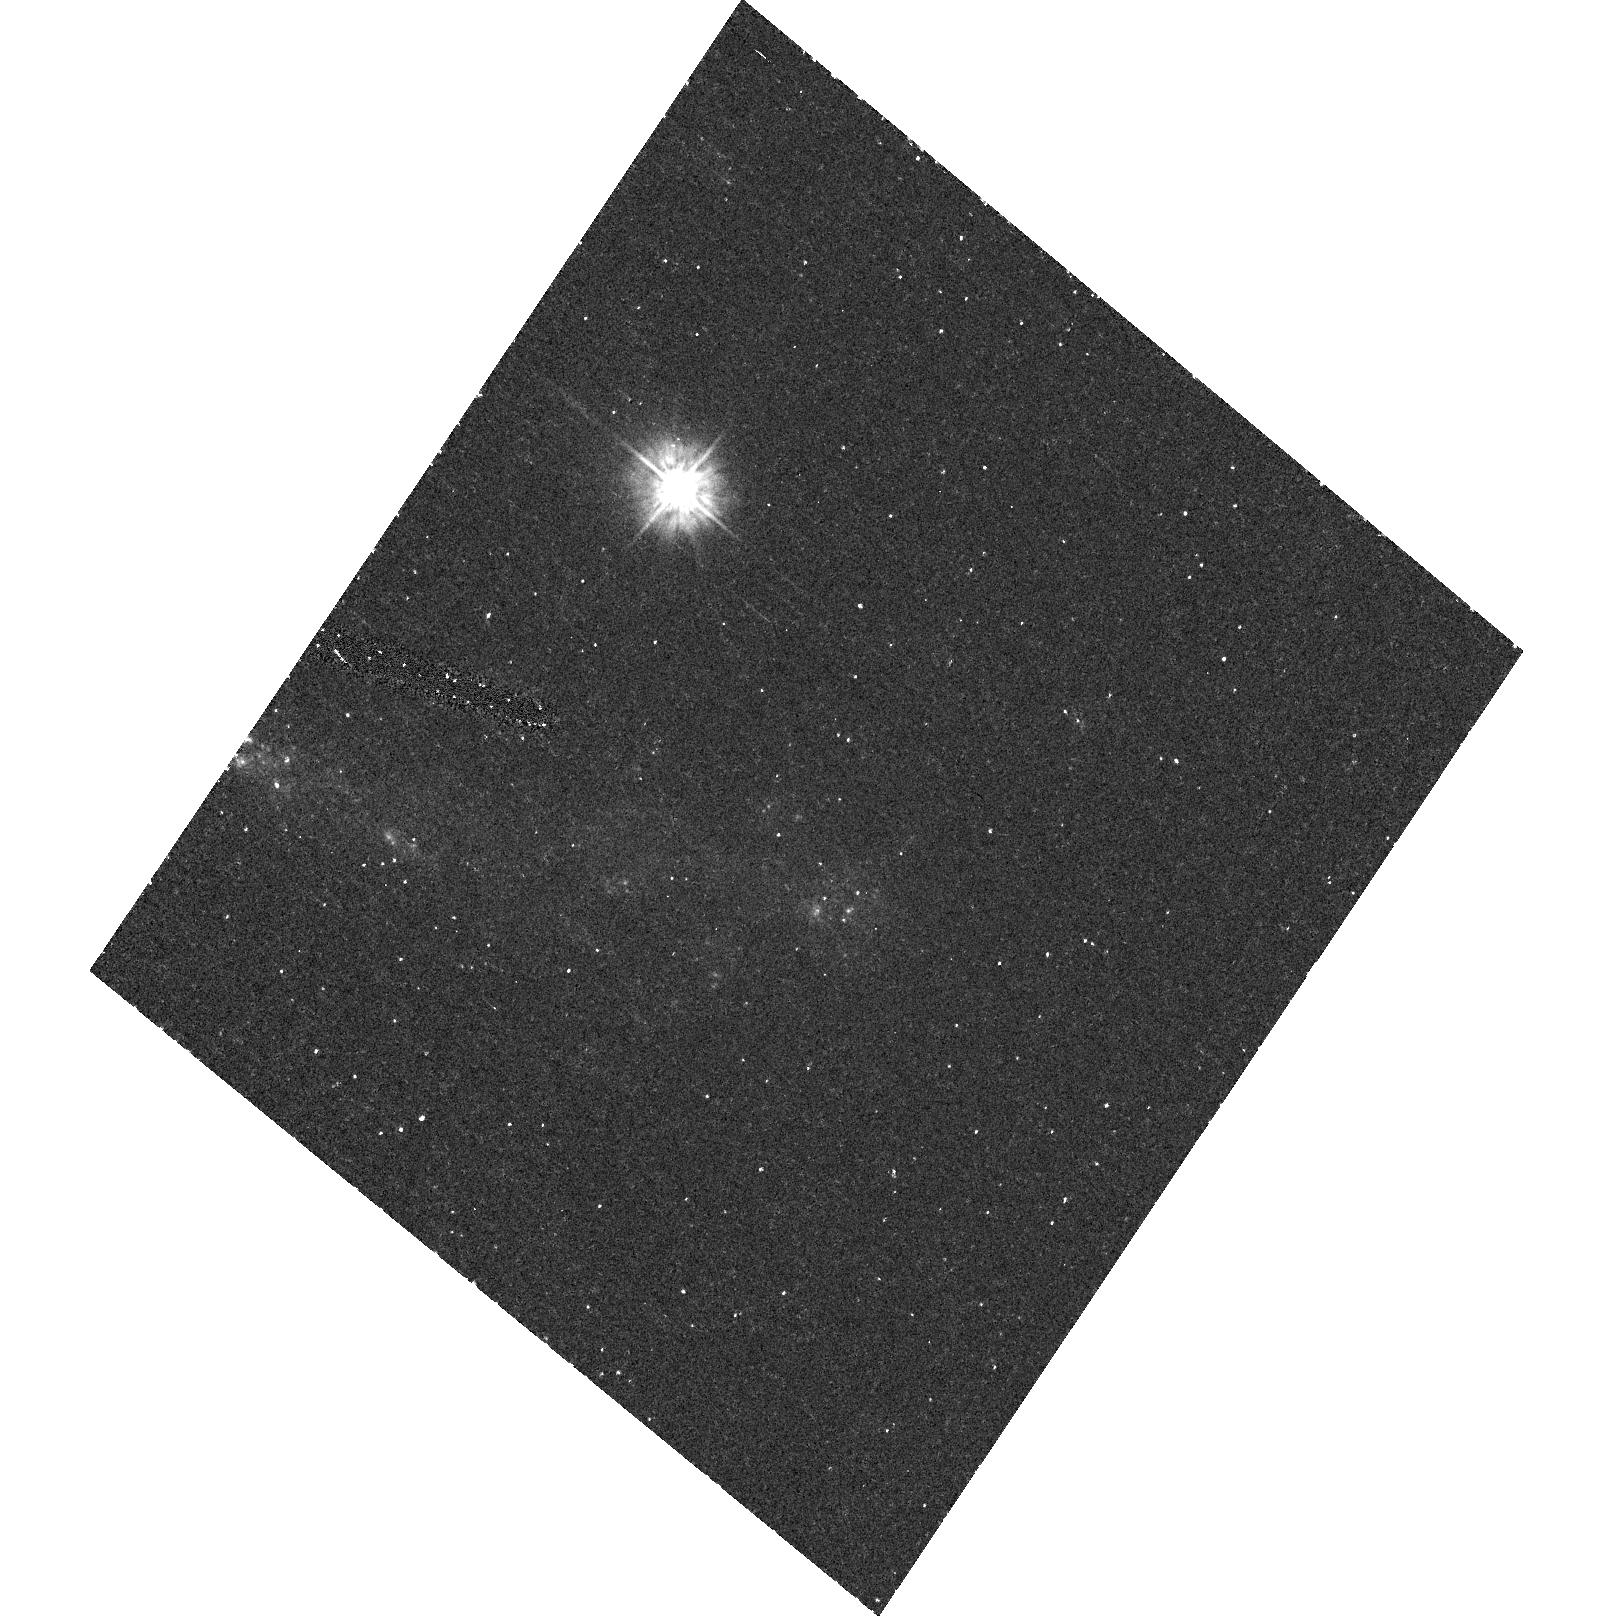
Target: field at RA 350.379°, Dec 8.939°
Instrument: ACS/HRC
Filter: F250W
Exposure: 26 min
Observation ID: hst_9830_02_acs_hrc_f250w_j8qi02

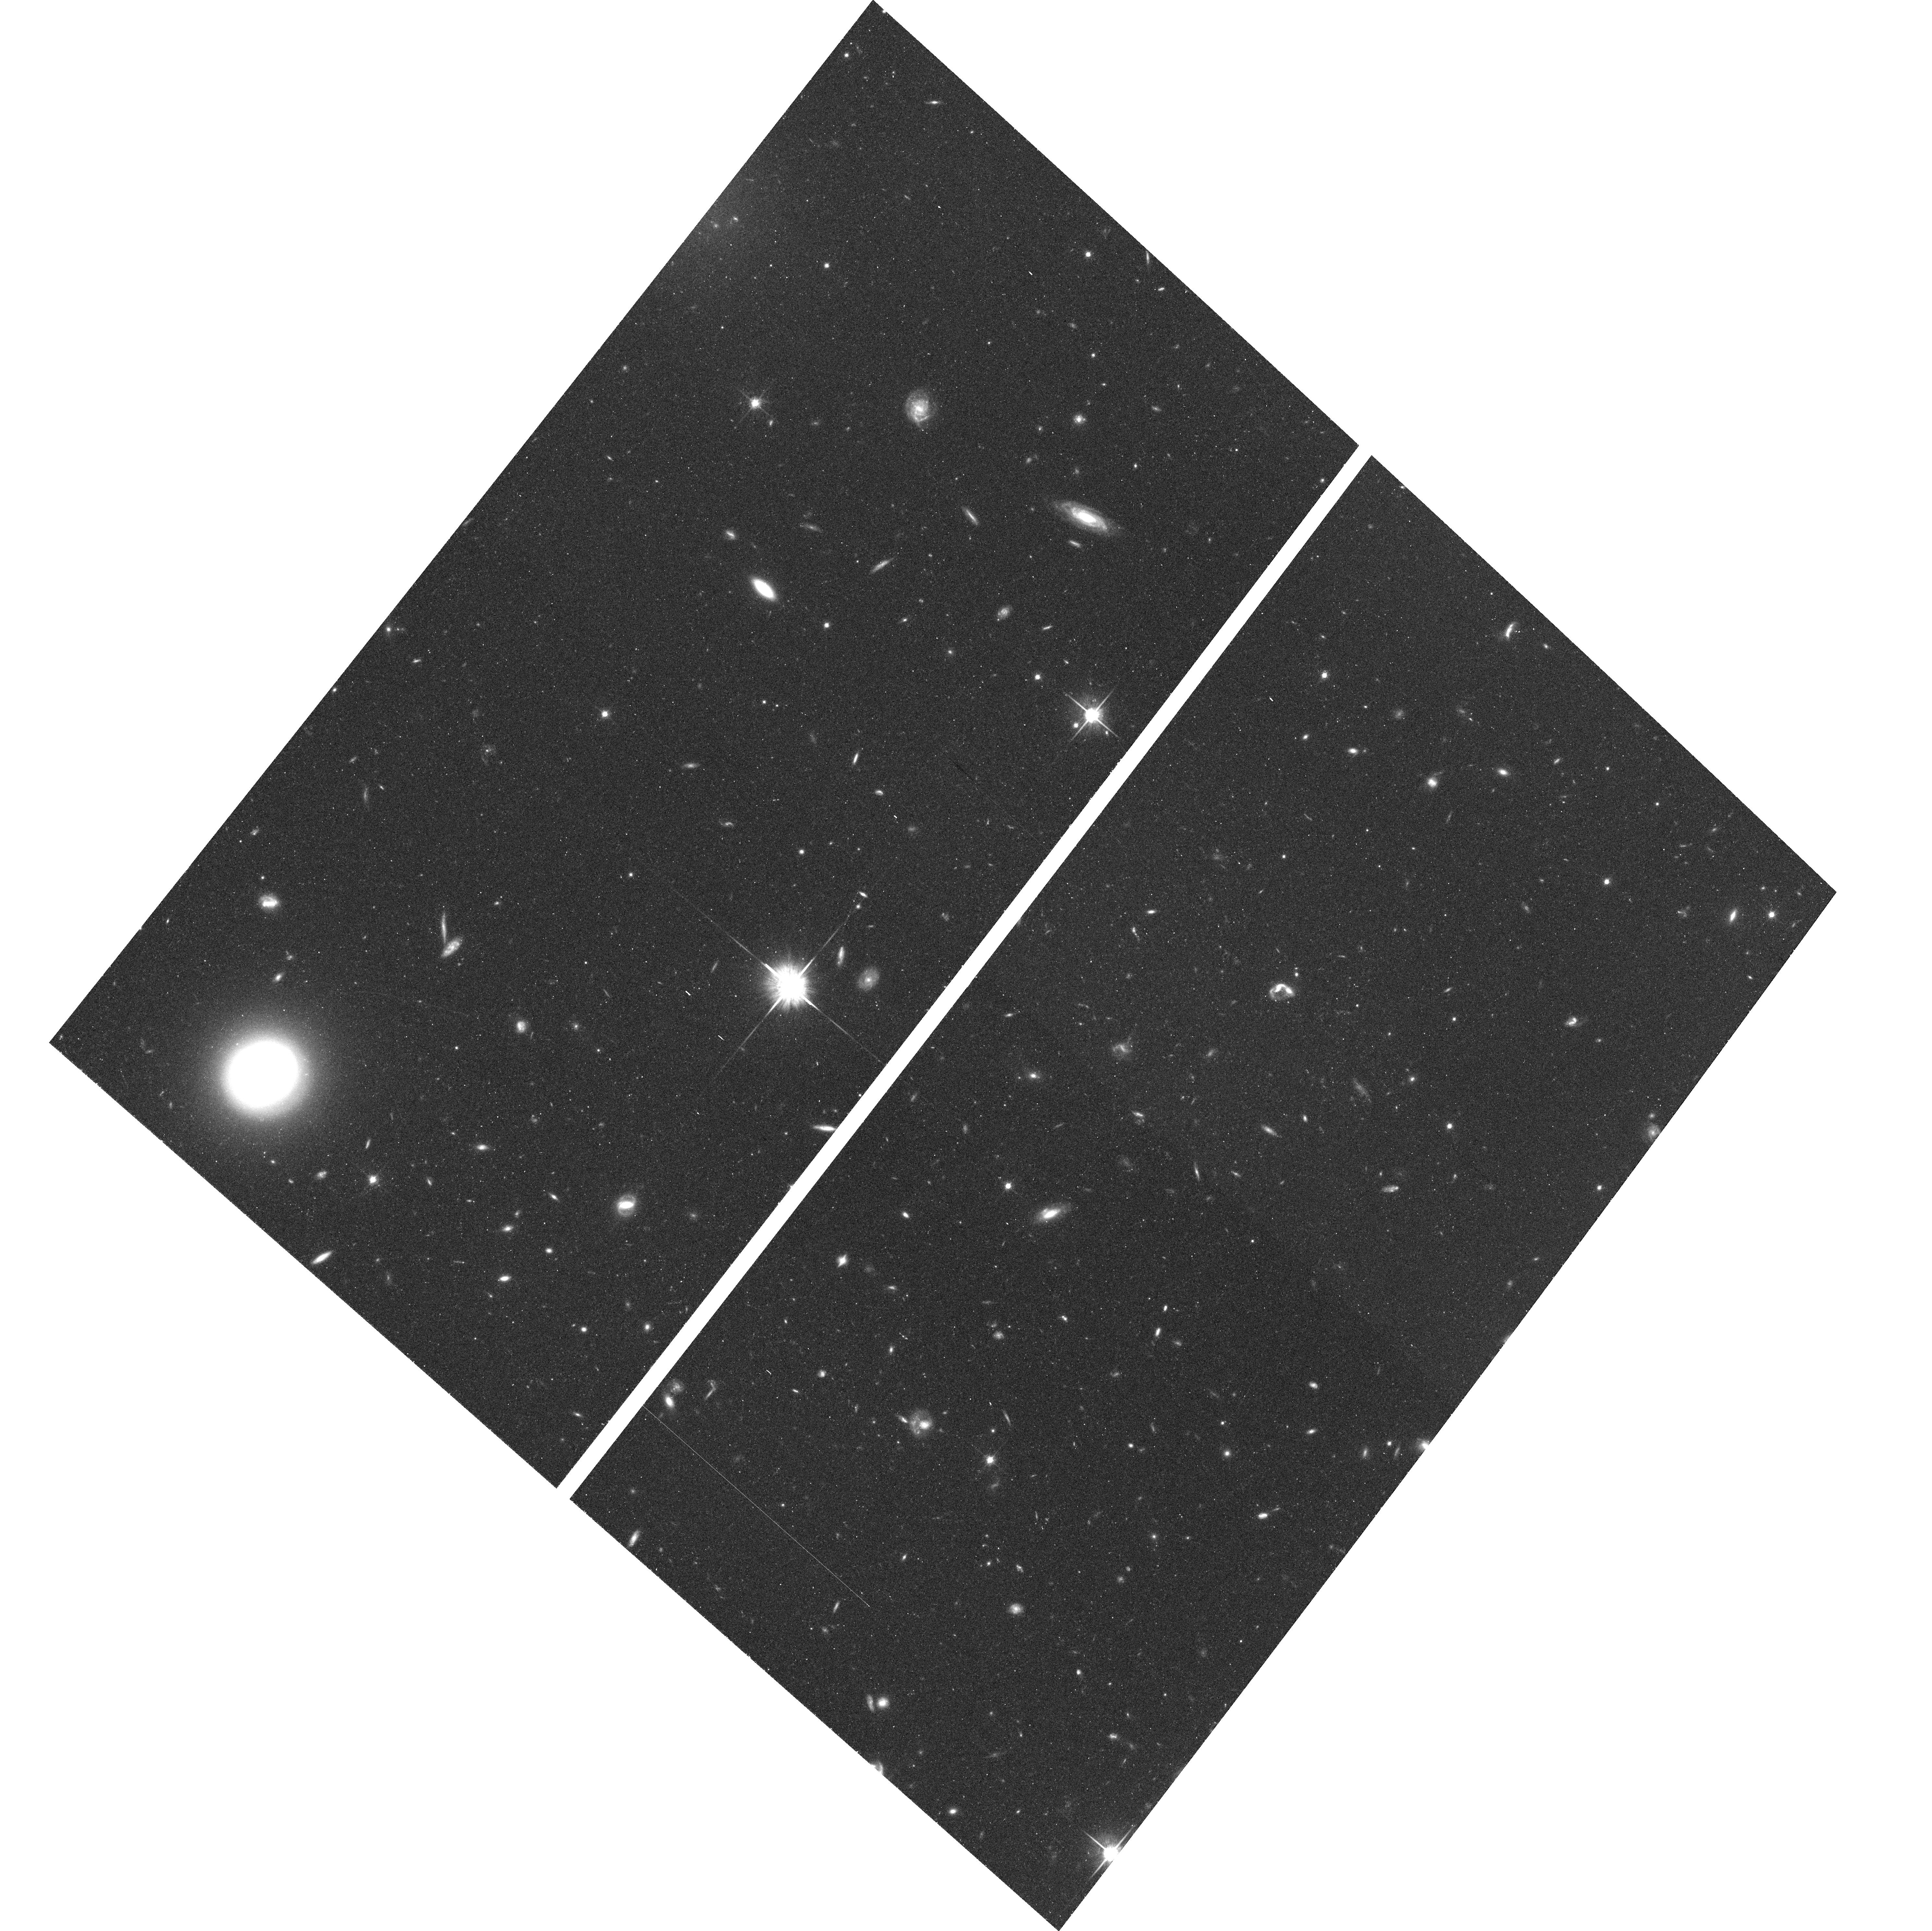
Target: P6-6
Instrument: ACS/WFC
Filter: F814W
Exposure: 30 min
Observation ID: hst_9830_02_acs_wfc_f814w_j8qi02

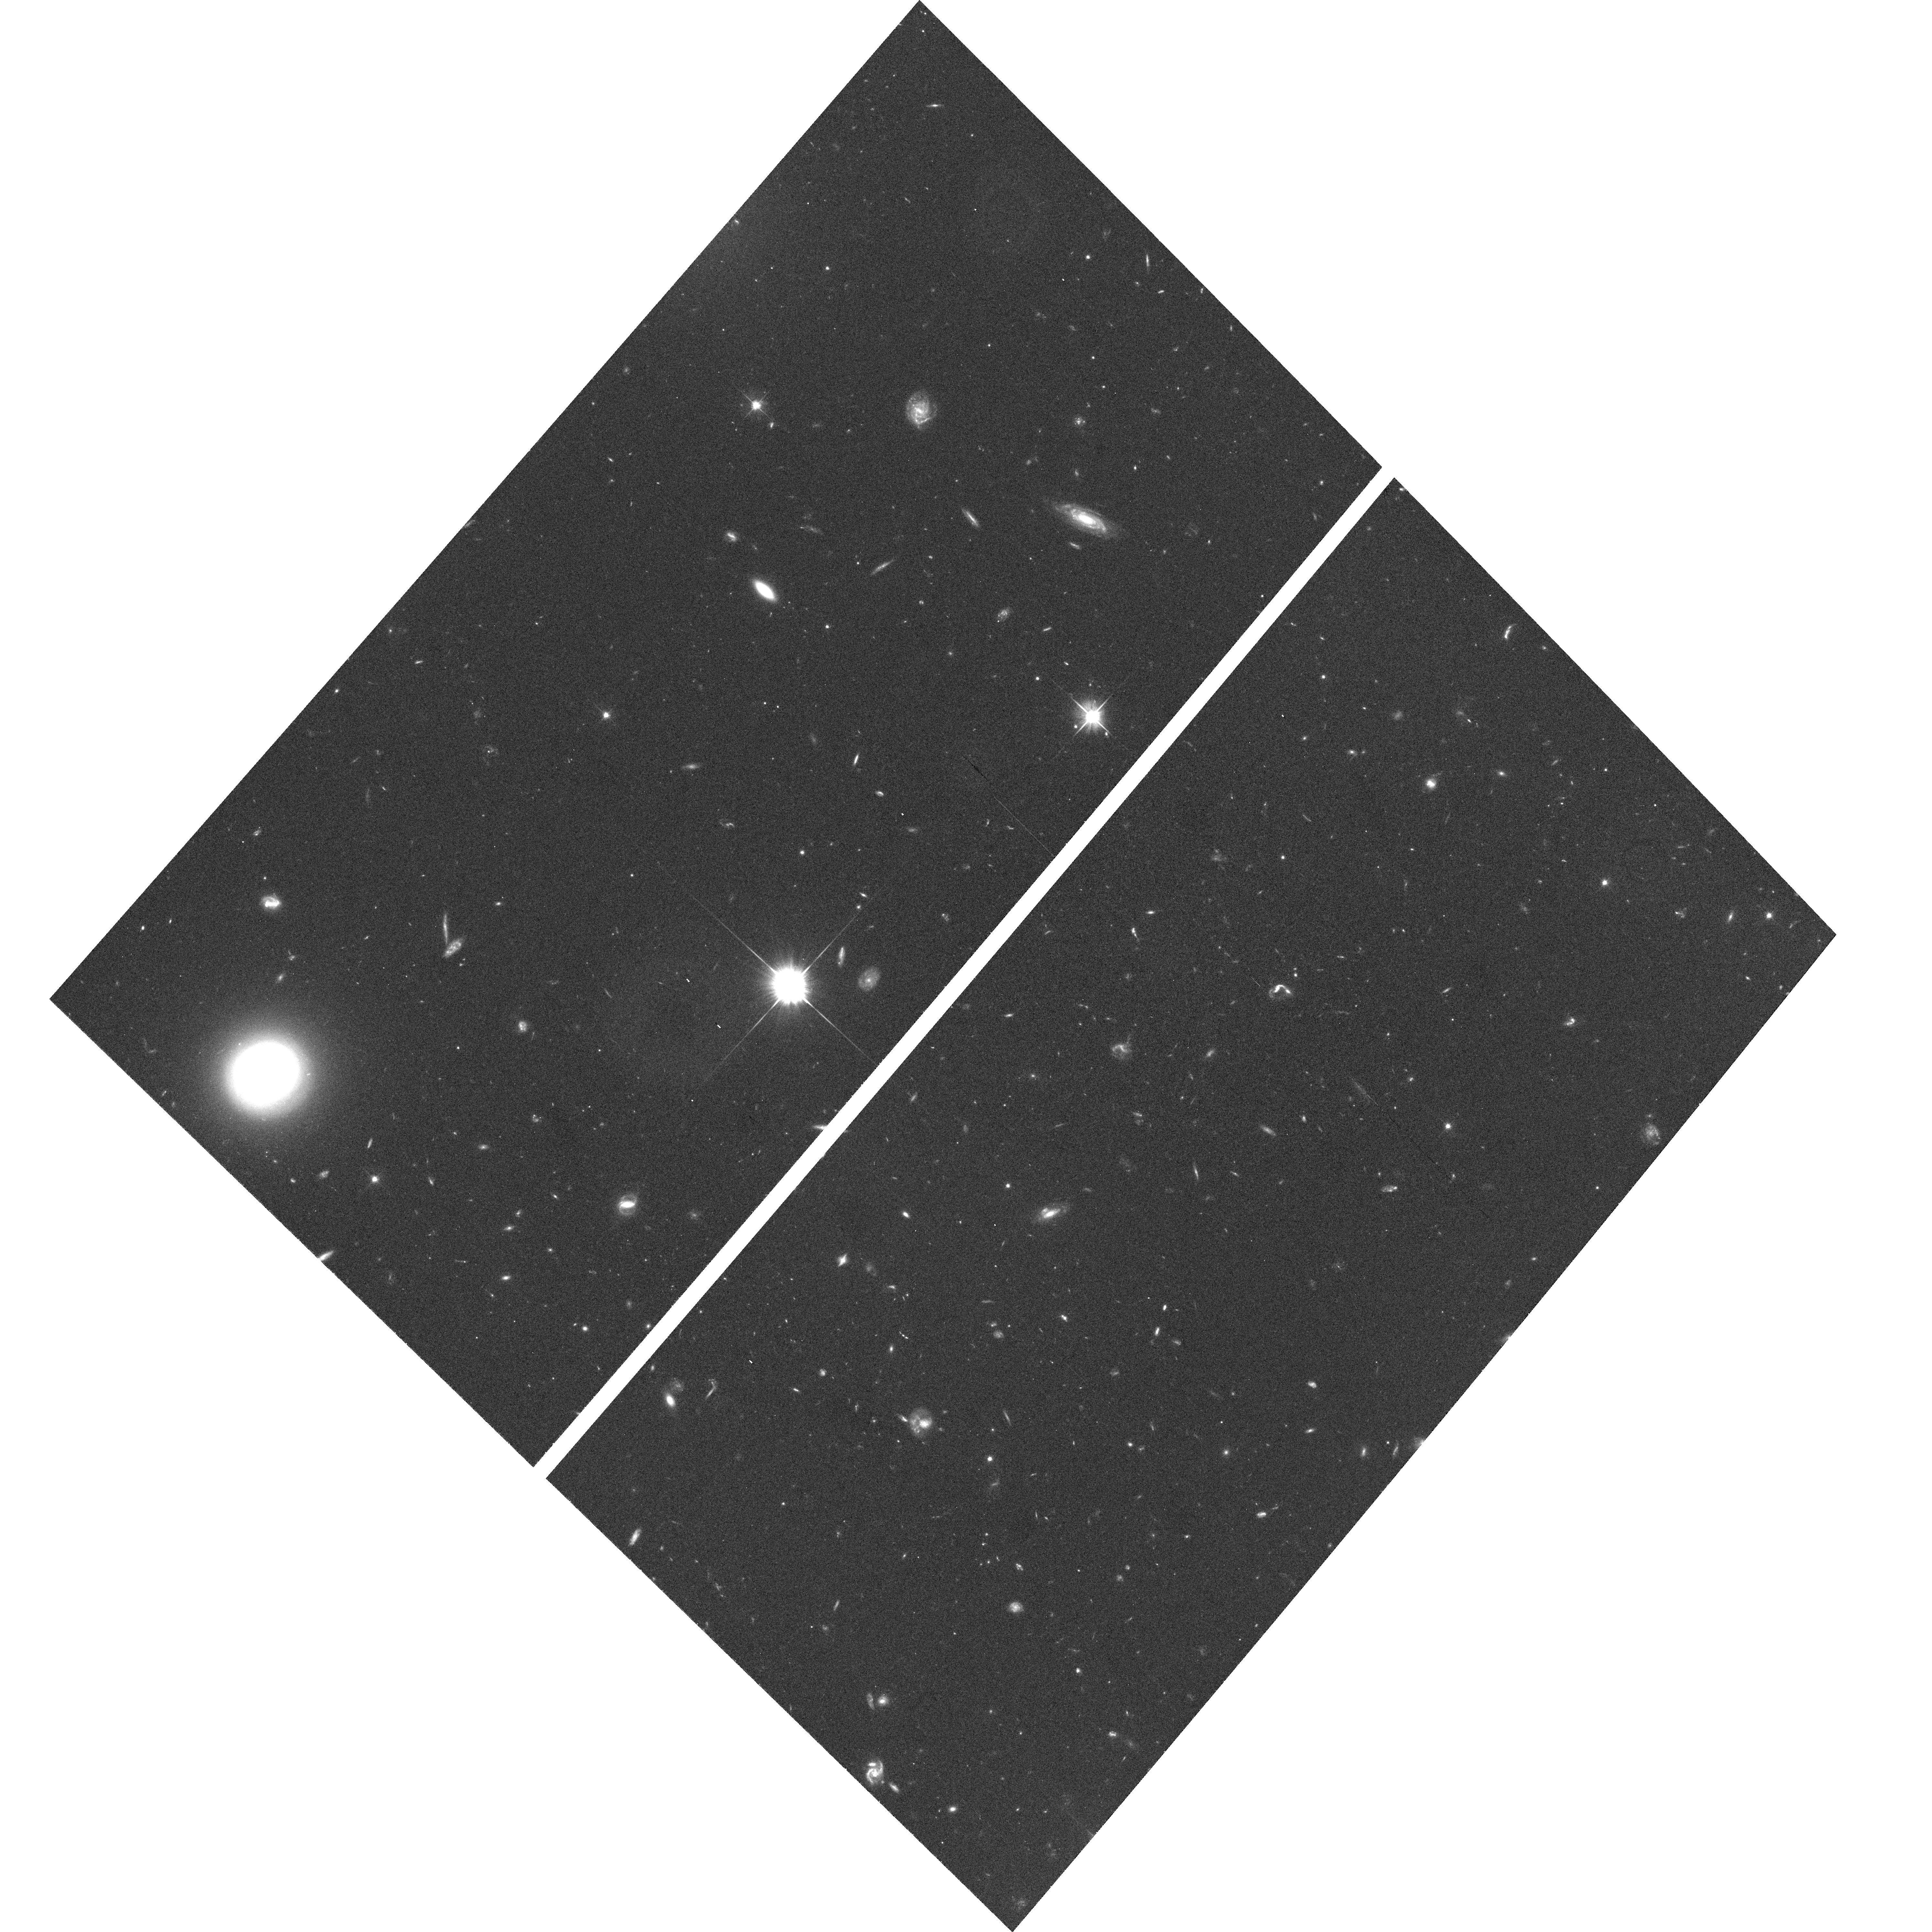
Target: P6-6
Instrument: ACS/WFC
Filter: F606W
Exposure: 30 min
Observation ID: hst_9830_01_acs_wfc_f606w_j8qi01

A New Member of the Local Group? (PI: Bothun, Gregory D.)

An August 2002 detection at 21-cm of a previously undetected low surface brightness galaxy yielded a radial velocity of -360 km/s. As the galaxy is located in the opposite part of the sky as the Virgo cluster, its seems quite likely that this velocity places it squarely in the Local Group (LG). The characteristics of this galaxy, if its at a distance of 1-2 Mpc, are such that it easily could have escaped detection from previous searches. Its optical surface brightness is low and its integrated blue magnitude would lie in the range -6.5 to -8.0. The total H I mass is less than 3 x 10^5 solar masses. The H I profile is relatively low S/N and distorted, with a signal that is spread out over about 80 km/s. much larger than the internal velocity dispersion of the galaxy. This is likely the result of an interaction (most probably with M31). With the efficiency of the ACS, we can easily detect the TRGB population in this object using V and I observations in 2 orbits. The goal here is to provide confirming evidence that this object is indeed a member of the LG by obtaining its distance via the now well calibrtated TRGB method using V-I as the filter system. If indeed in the LG (which seems likely) it would also represent a new kind of dwarf galaxy as its considerably more compact than other LG dwarfs of similar absolute magnitude.